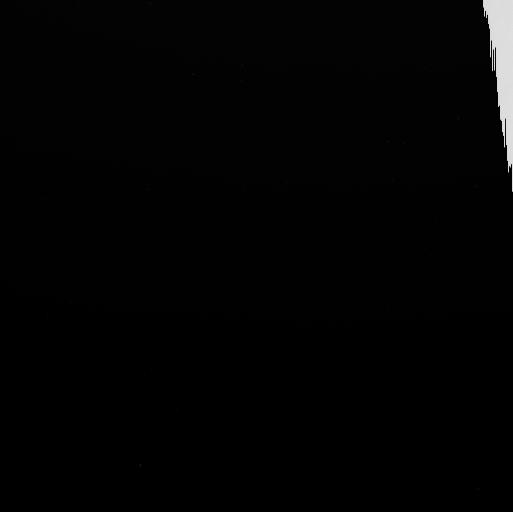
Target: EUROPA-ECLIPSE. Instrument: WFC3/UVIS. Filter: F656N. Exposure: 4 min. Observation ID: idr203x1q

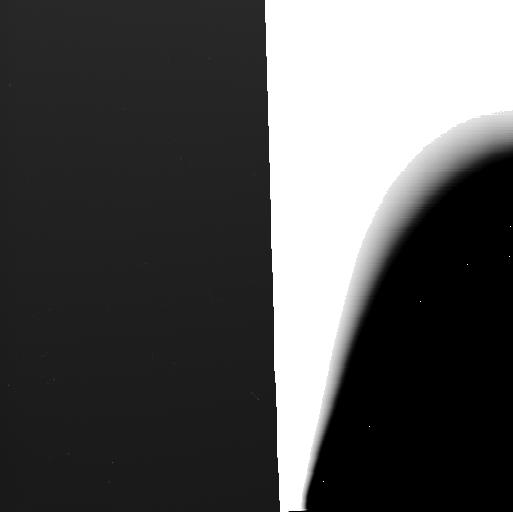
Target: EUROPA-ECLIPSE. Instrument: WFC3/UVIS. Filter: F631N. Exposure: 4 min. Observation ID: idr220d7q

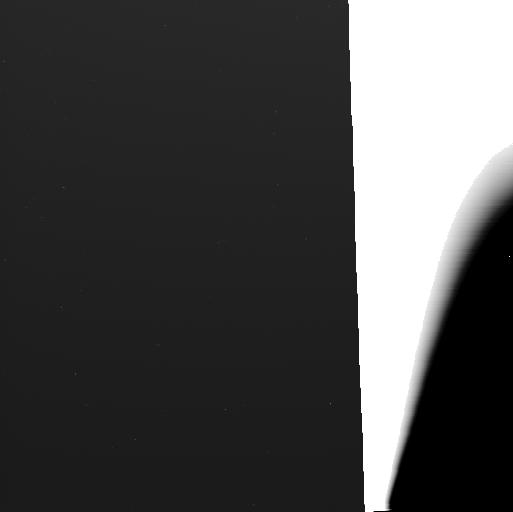
Target: EUROPA-ECLIPSE. Instrument: WFC3/UVIS. Filter: F631N. Exposure: 4 min. Observation ID: idr203wyq

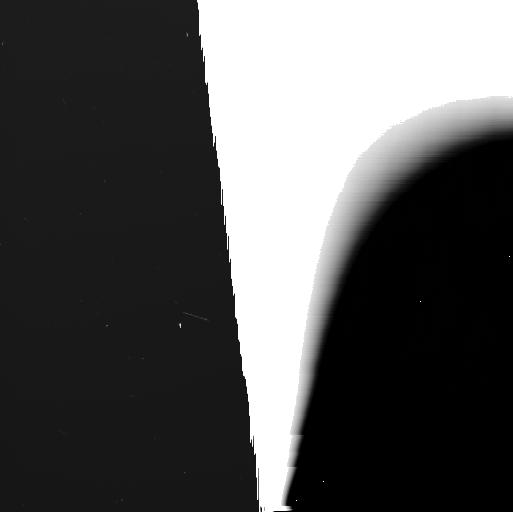
Target: EUROPA-ECLIPSE. Instrument: WFC3/UVIS. Filter: F656N. Exposure: 4 min. Observation ID: idr220d2q

Abundance, composition, and variability of Europas plumes: Pathfinding future habitability investigations (PI: Roth, Lorenz)

Plumes from outgassing activity at Europa provide our best avenue for exploring the potential habitability of its subsurface ocean. In order to gain information on Europa's plume occurrence or variability, it is important to unambiguously detect and effectively constrain the H2O occurence and plume properties during each observation. Localized abundance of well-detectable salt related trace species like sodium might provide additional means to detect plume activity and constrain ocean composition and/or ice grain formation within the plume venting process. In our medium-size program we exploit the long-slit spectral imaging capabilities of STIS, which uniquely provide both spectral and spatial identification of local plume-related signals. Using three different STIS spectral modes and two WFC3 narrow band filters, we globally constrain far-UV, near-UV and visible auroral emissions as well as Ly-alpha absorption from plumes in sunlight, eclipse and Jupiter transit. Due to the different observing modes and targeted geometries, the proposed 22 visits will be scheduled uniformly over the ~6-months Jupiter observing season and each visit will be carried out during optimized observing conditions maximizing the sensitvity of HST to plume signals.